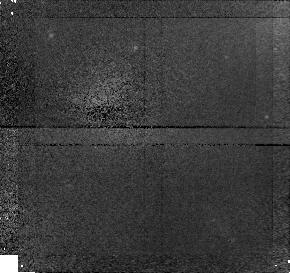
Target: field at RA 181.122°, Dec 1.897°
Instrument: NICMOS/NIC1
Filter: F160W
Exposure: 43 min
Observation ID: n4rr02020

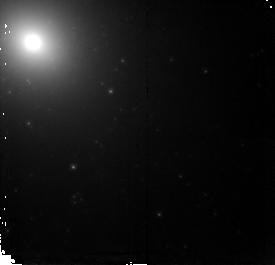
Target: IC4051-PC2
Instrument: NICMOS/NIC2
Filter: F160W
Exposure: 43 min
Observation ID: n4rr04040

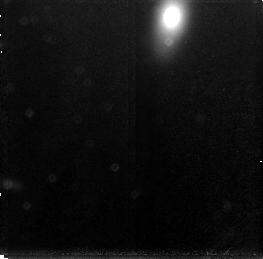
Target: field at RA 194.923°, Dec 27.973°
Instrument: NICMOS/NIC3
Filter: F160W
Exposure: 43 min
Observation ID: n4rr03090

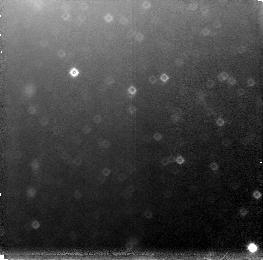
Target: field at RA 159.202°, Dec -27.526°
Instrument: NICMOS/NIC3
Filter: F160W
Exposure: 43 min
Observation ID: n4rr01030

The Metallicity Distribution of the Globular Cluster Systems of Giant Elliptical Galaxies (PI: Geisler, Douglas)

We propose to obtain deep F160W (H) integrated broadband photometry of the globular cluster systems of four giant elliptical galaxies. These data will be combined with existing WFPC2 F555W or F606W (V) data of these galaxies to provide a color index which maximizes metallicity sensitivity (tripling that of the traditional V-I index) while maintaining a low sensitivity to any age variations. Our photometry will allow us to measure the metallicities of 300-1000 globular clusters in each galaxy to a precision of 0.2 dex. This impressive database will allow us to definitively determine the metallicity distribution of the cluster system of each galaxy and unequivocally establish whether they are uni-, bi- or multi-modal, and thus help to constrain theories of globular cluster and galaxy formation. We will also determine the mean metallicity of each cluster system and add significantly to the database for understanding the relationship between this quantity and the parent galaxy luminosity and environment. These observations will have a significant impact on our understanding of the origin and nature of globular cluster systems in galaxies. In addition, we will explore the IR structure of the cores of these galaxies and measure independent H-band surface brightness fluctuation distances. This is an ideal use of IR data to significantly augment existing optical data.